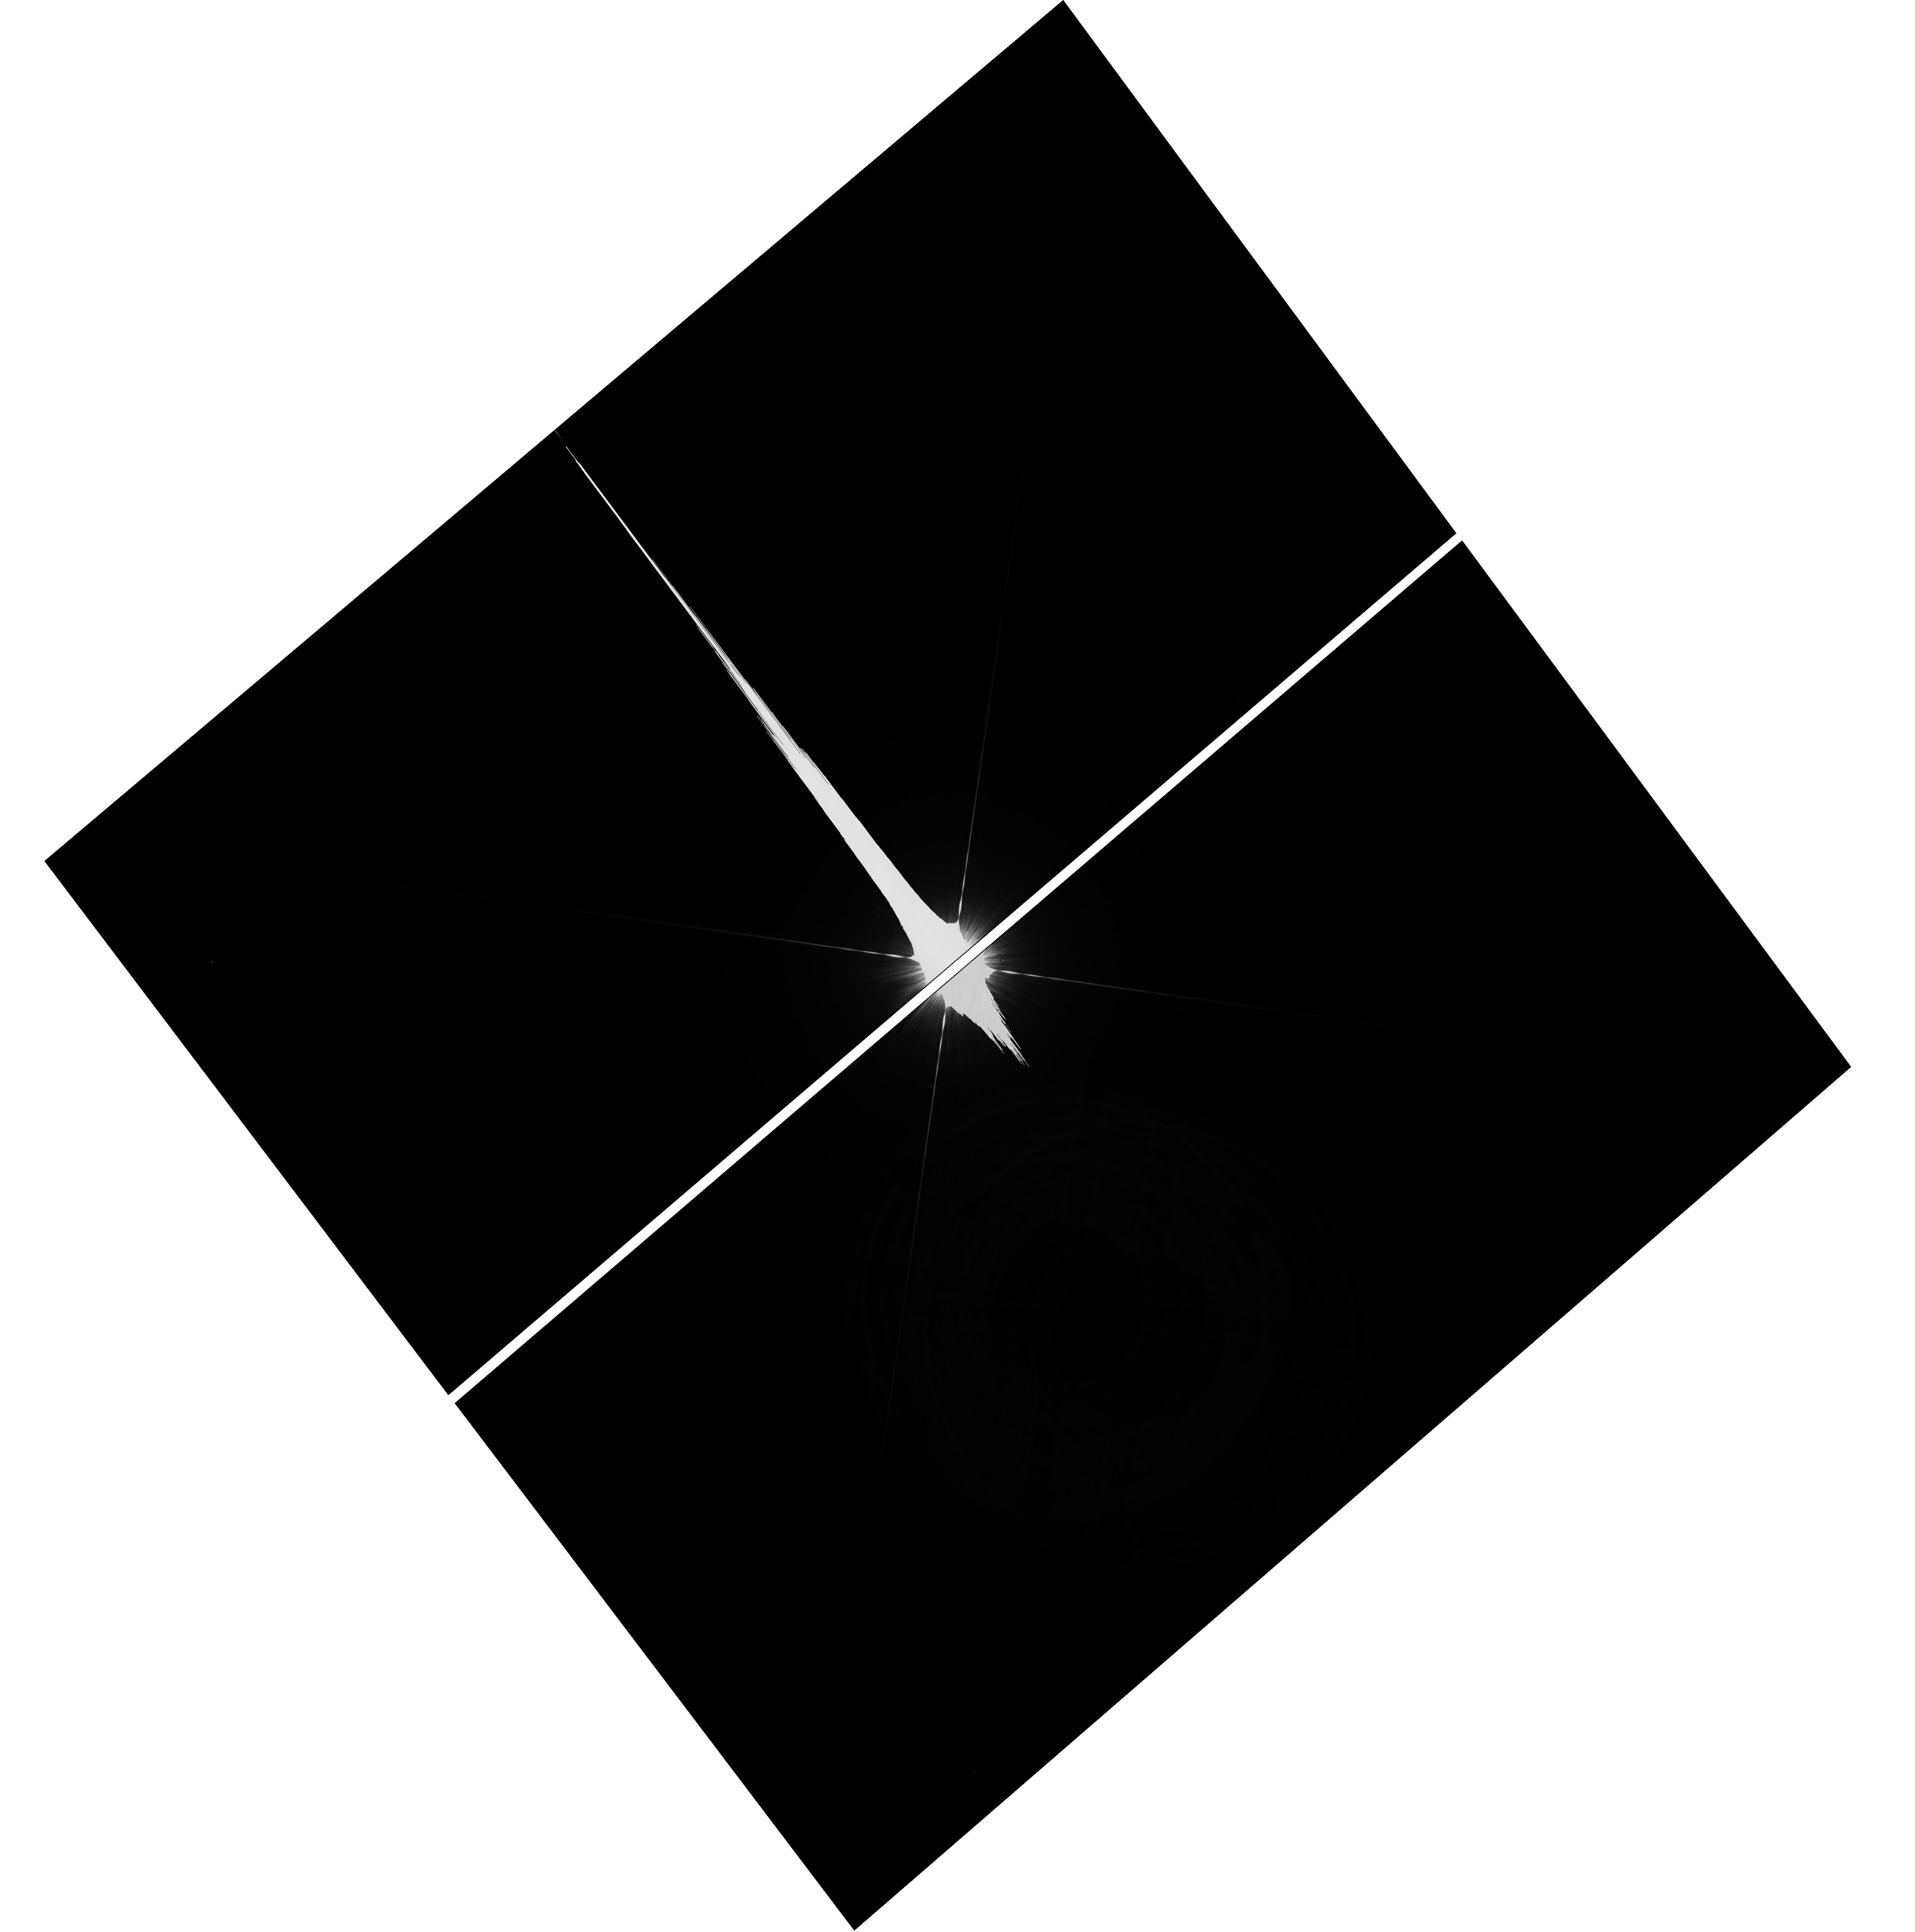
Target: NAME-FOMALHAUT-COPY
Instrument: WFC3/UVIS
Filter: F336W
Exposure: 35 min
Observation ID: hst_12576_55_wfc3_uvis_f336w_ibsq55

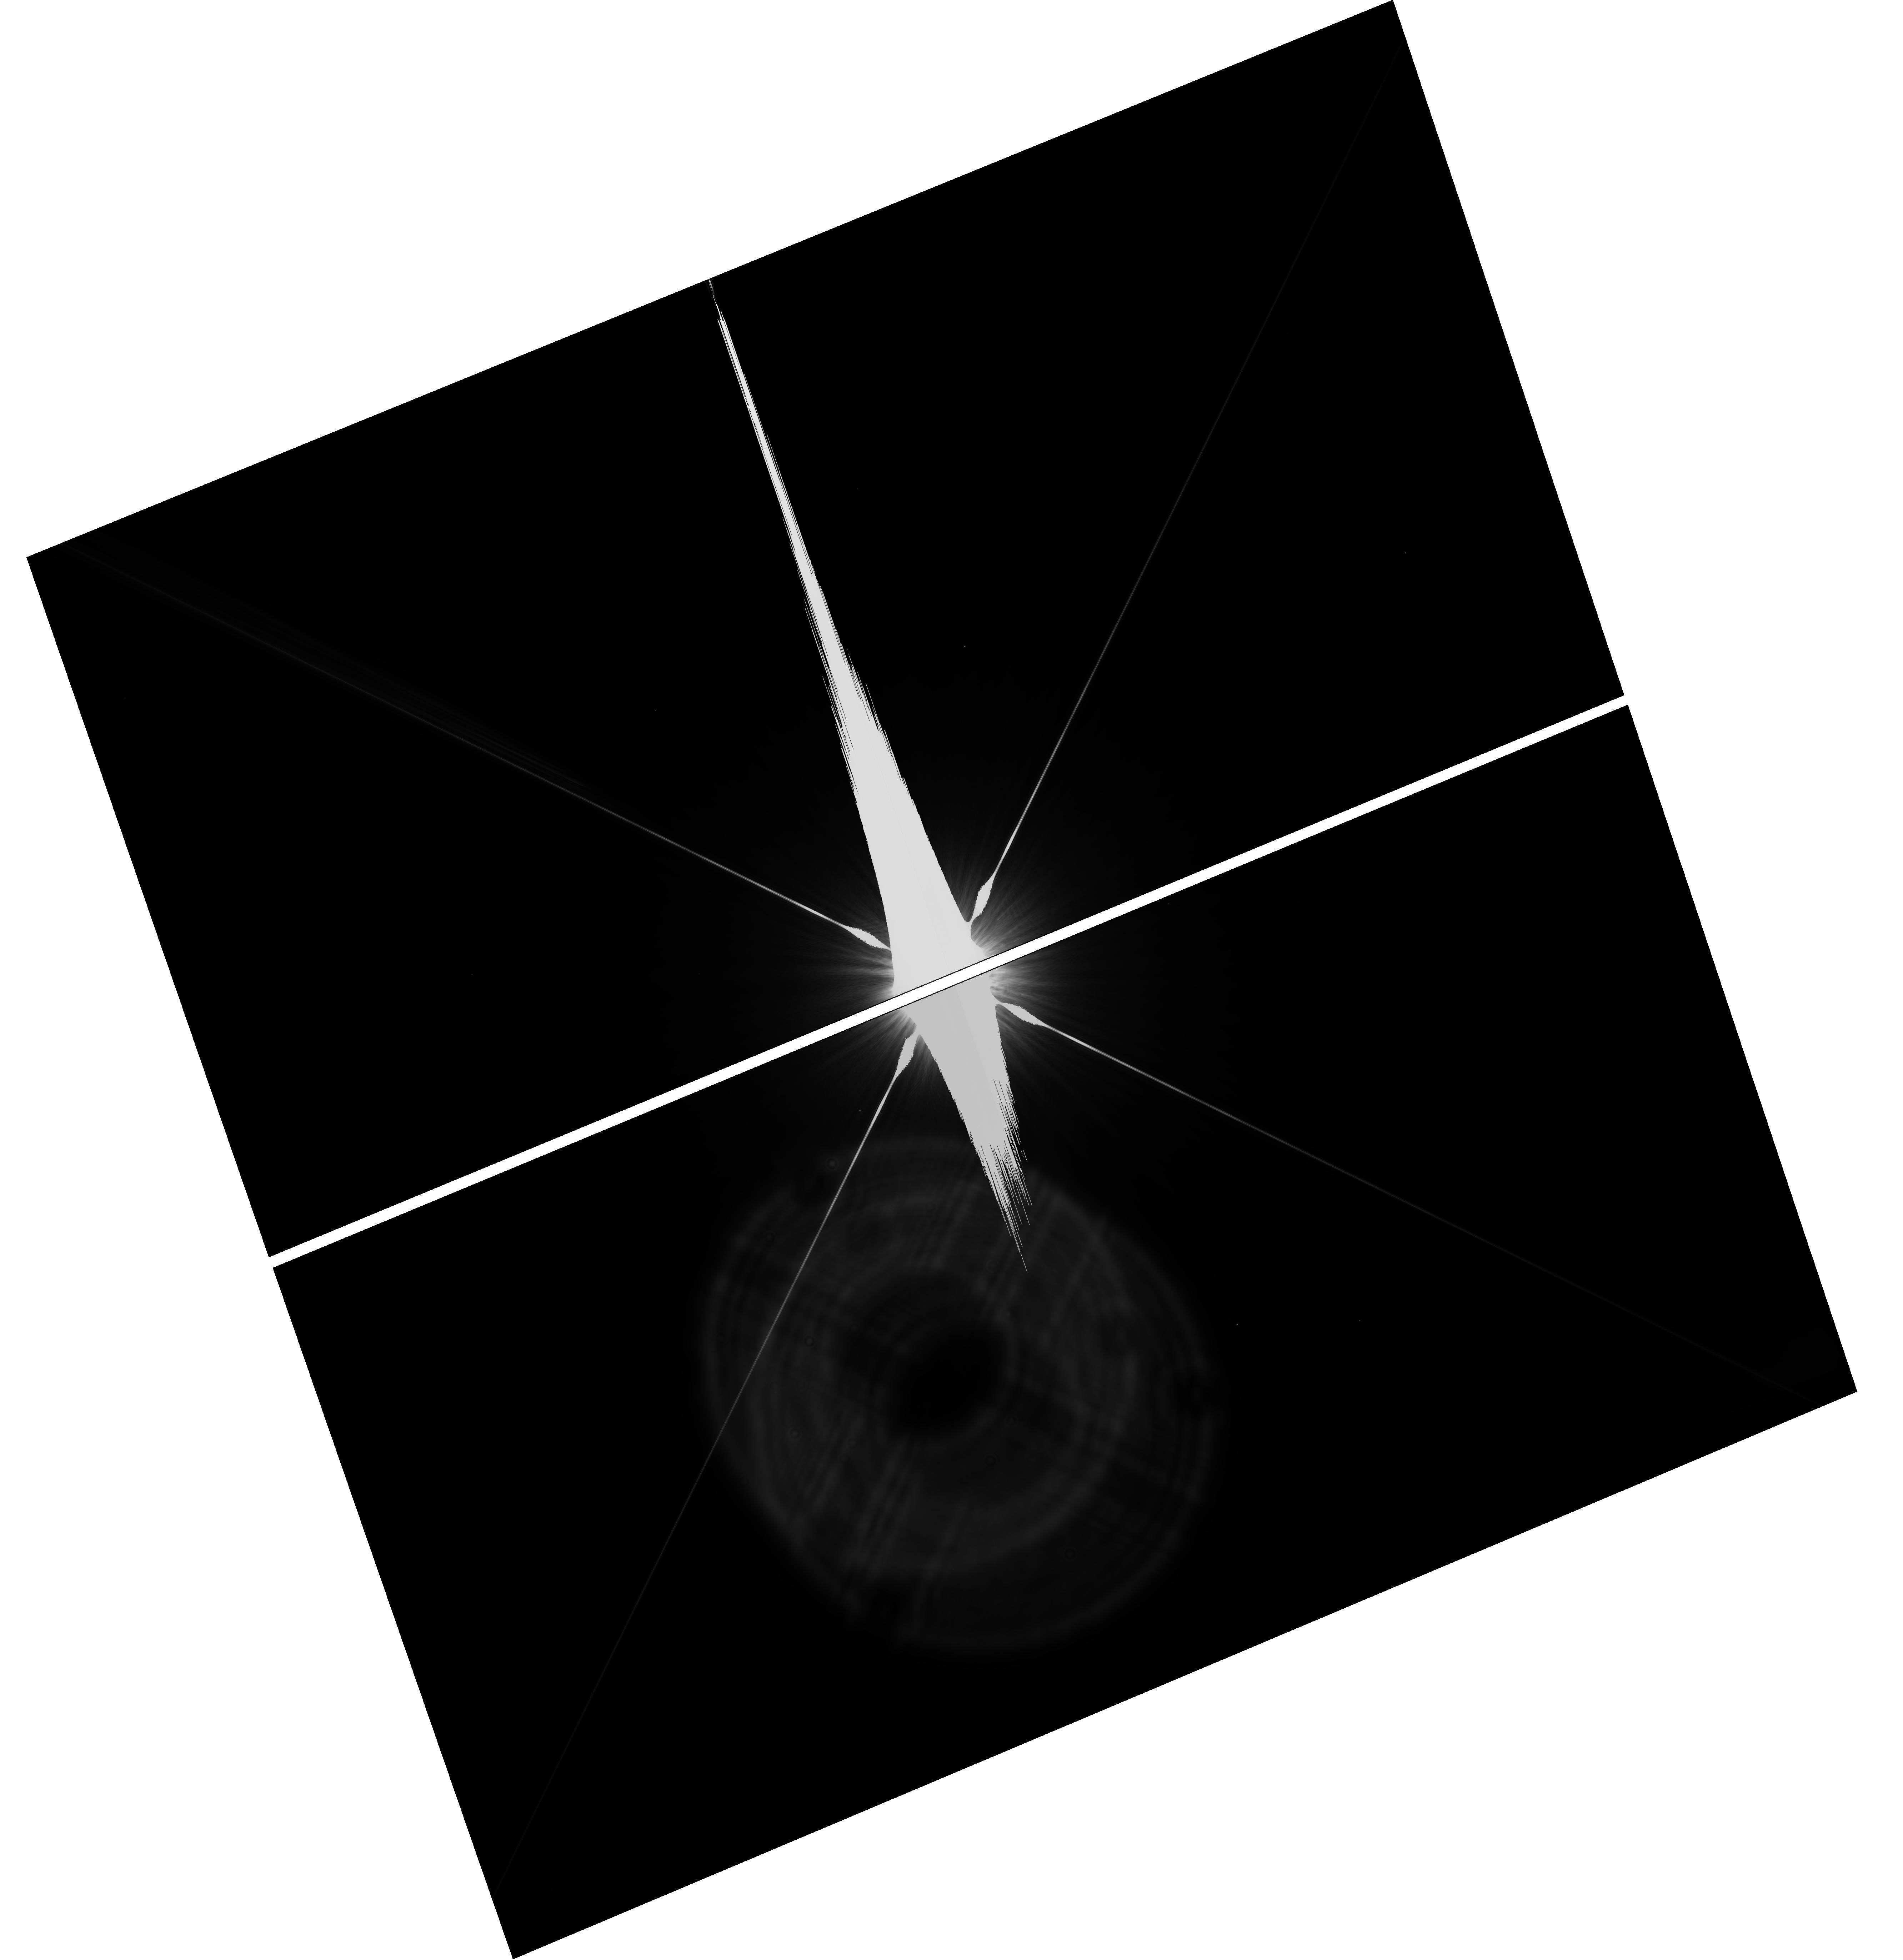
Target: NAME-FOMALHAUT-COPY
Instrument: WFC3/UVIS
Filter: F814W
Exposure: 35 min
Observation ID: hst_12576_57_wfc3_uvis_f814w_ibsq57

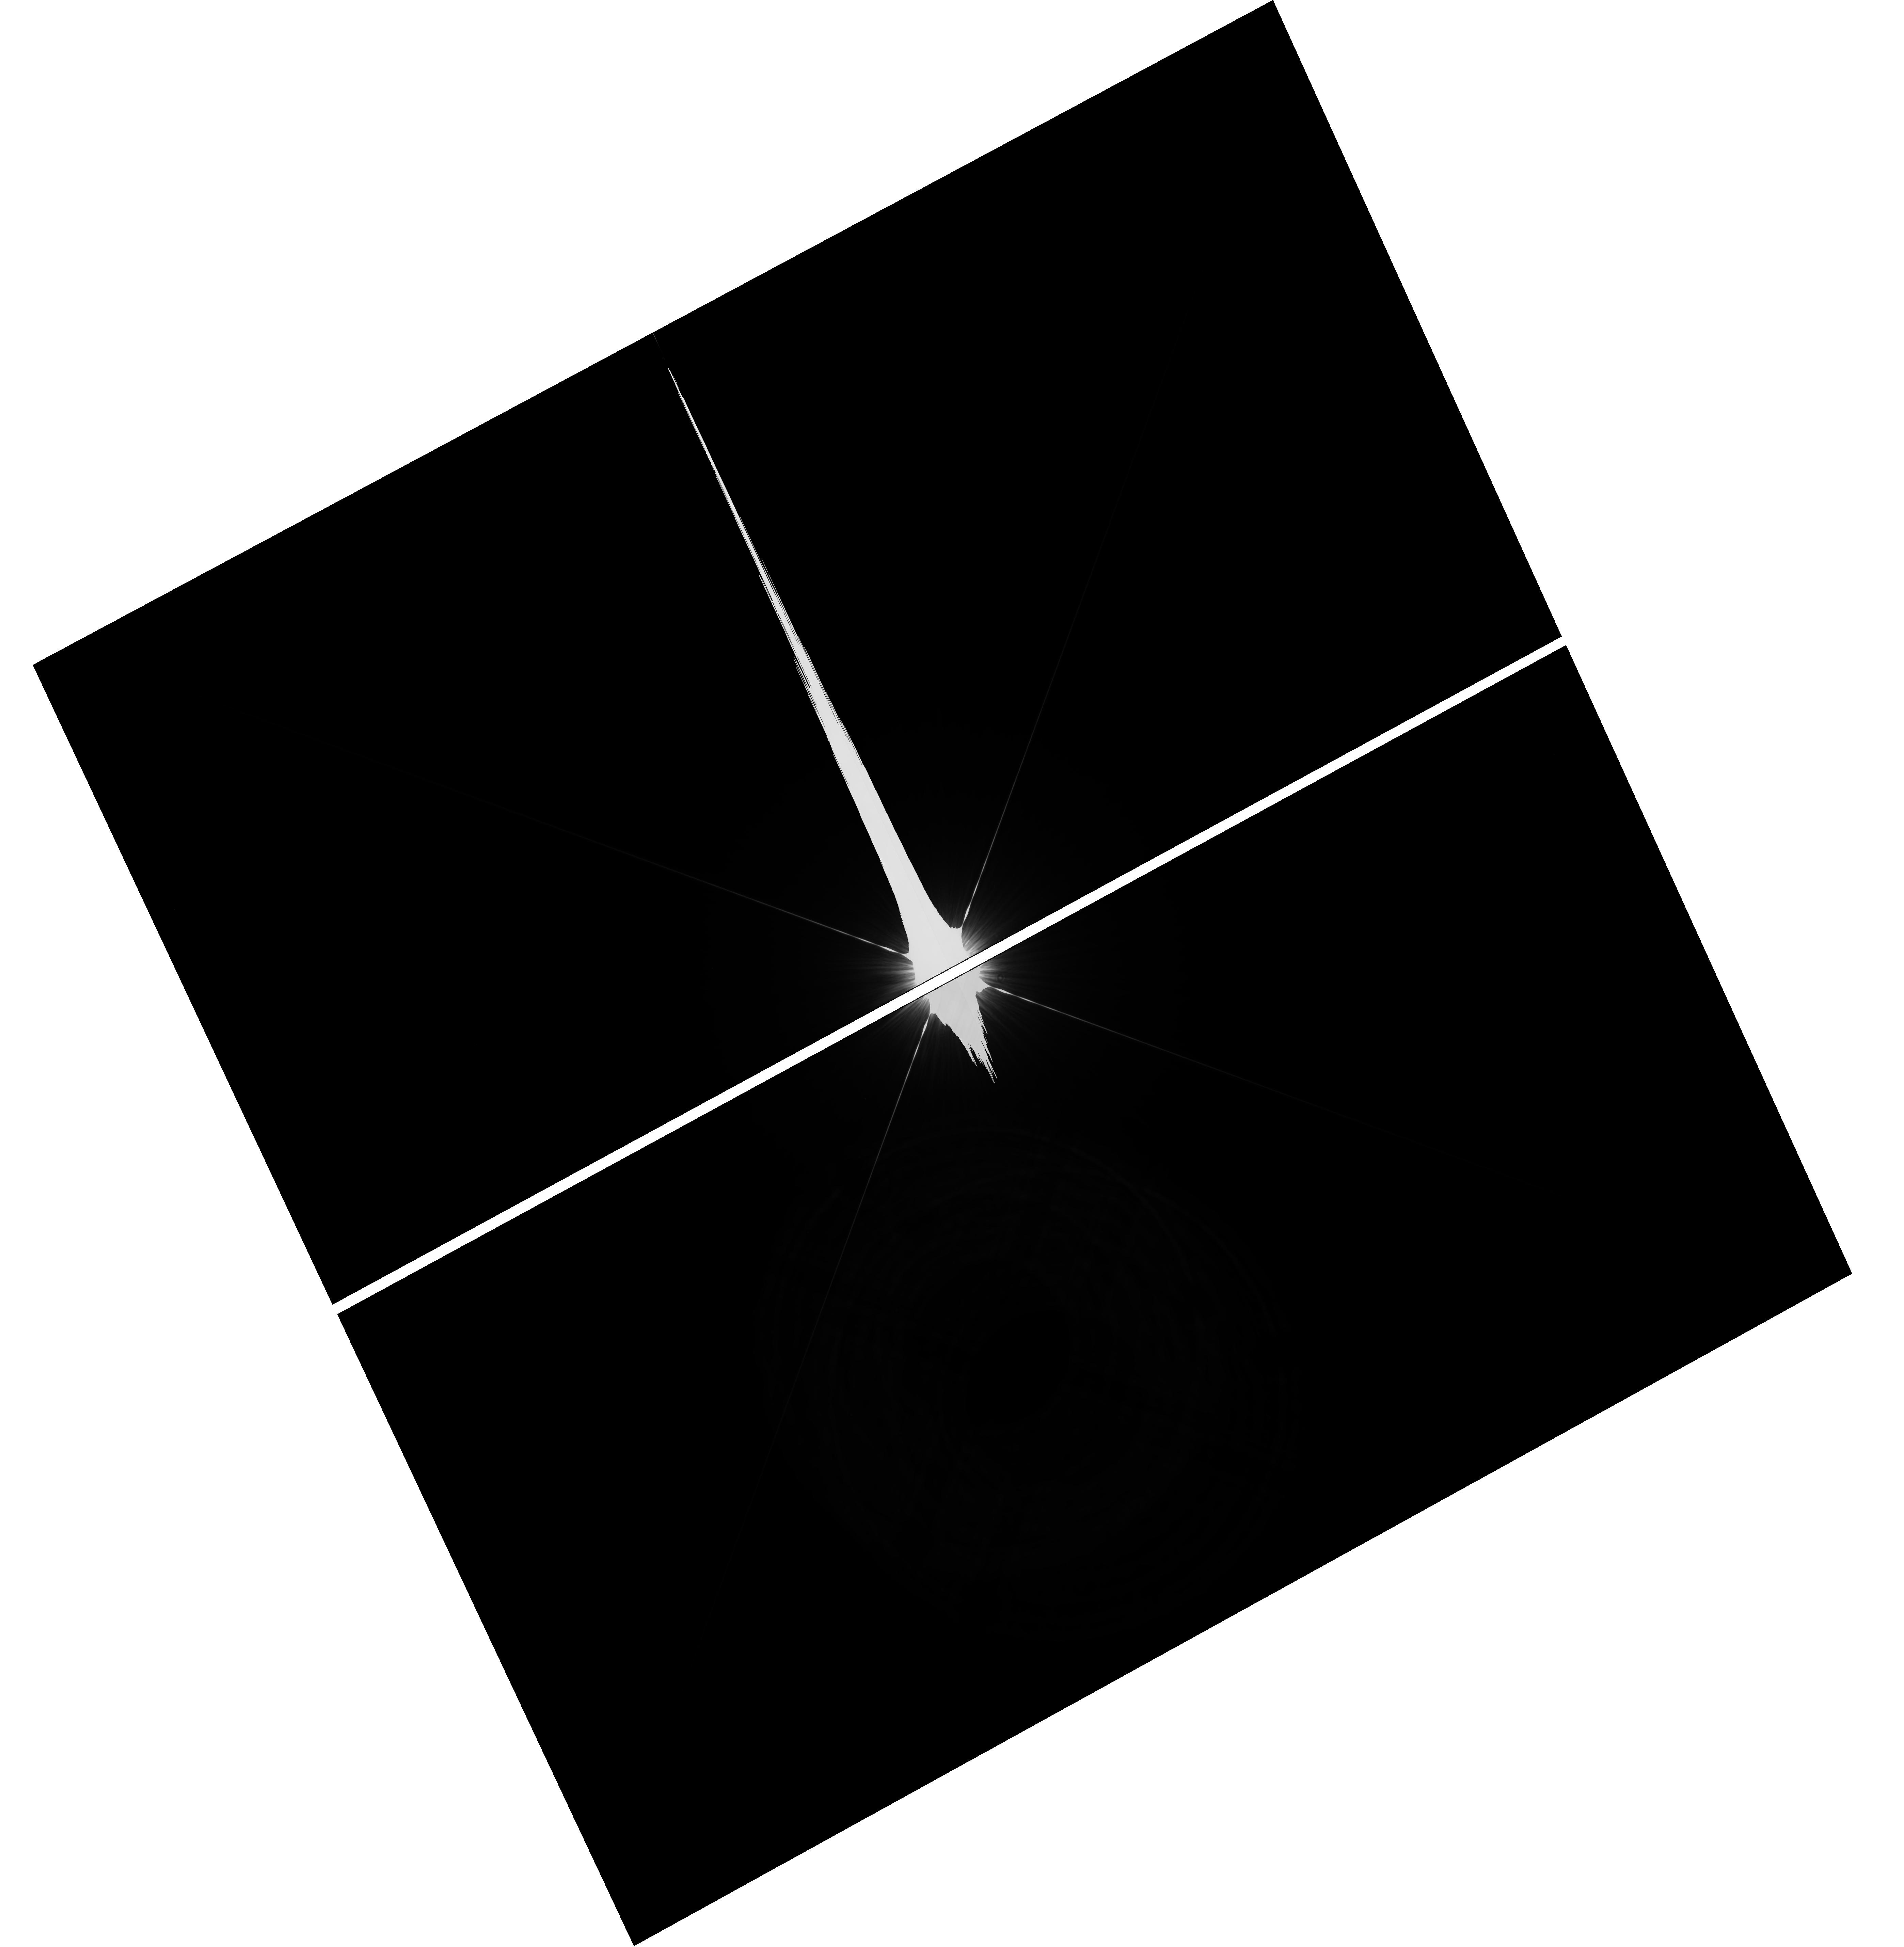
Target: NAME-FOMALHAUT-COPY
Instrument: WFC3/UVIS
Filter: F336W
Exposure: 35 min
Observation ID: hst_12576_53_wfc3_uvis_f336w_ibsq53

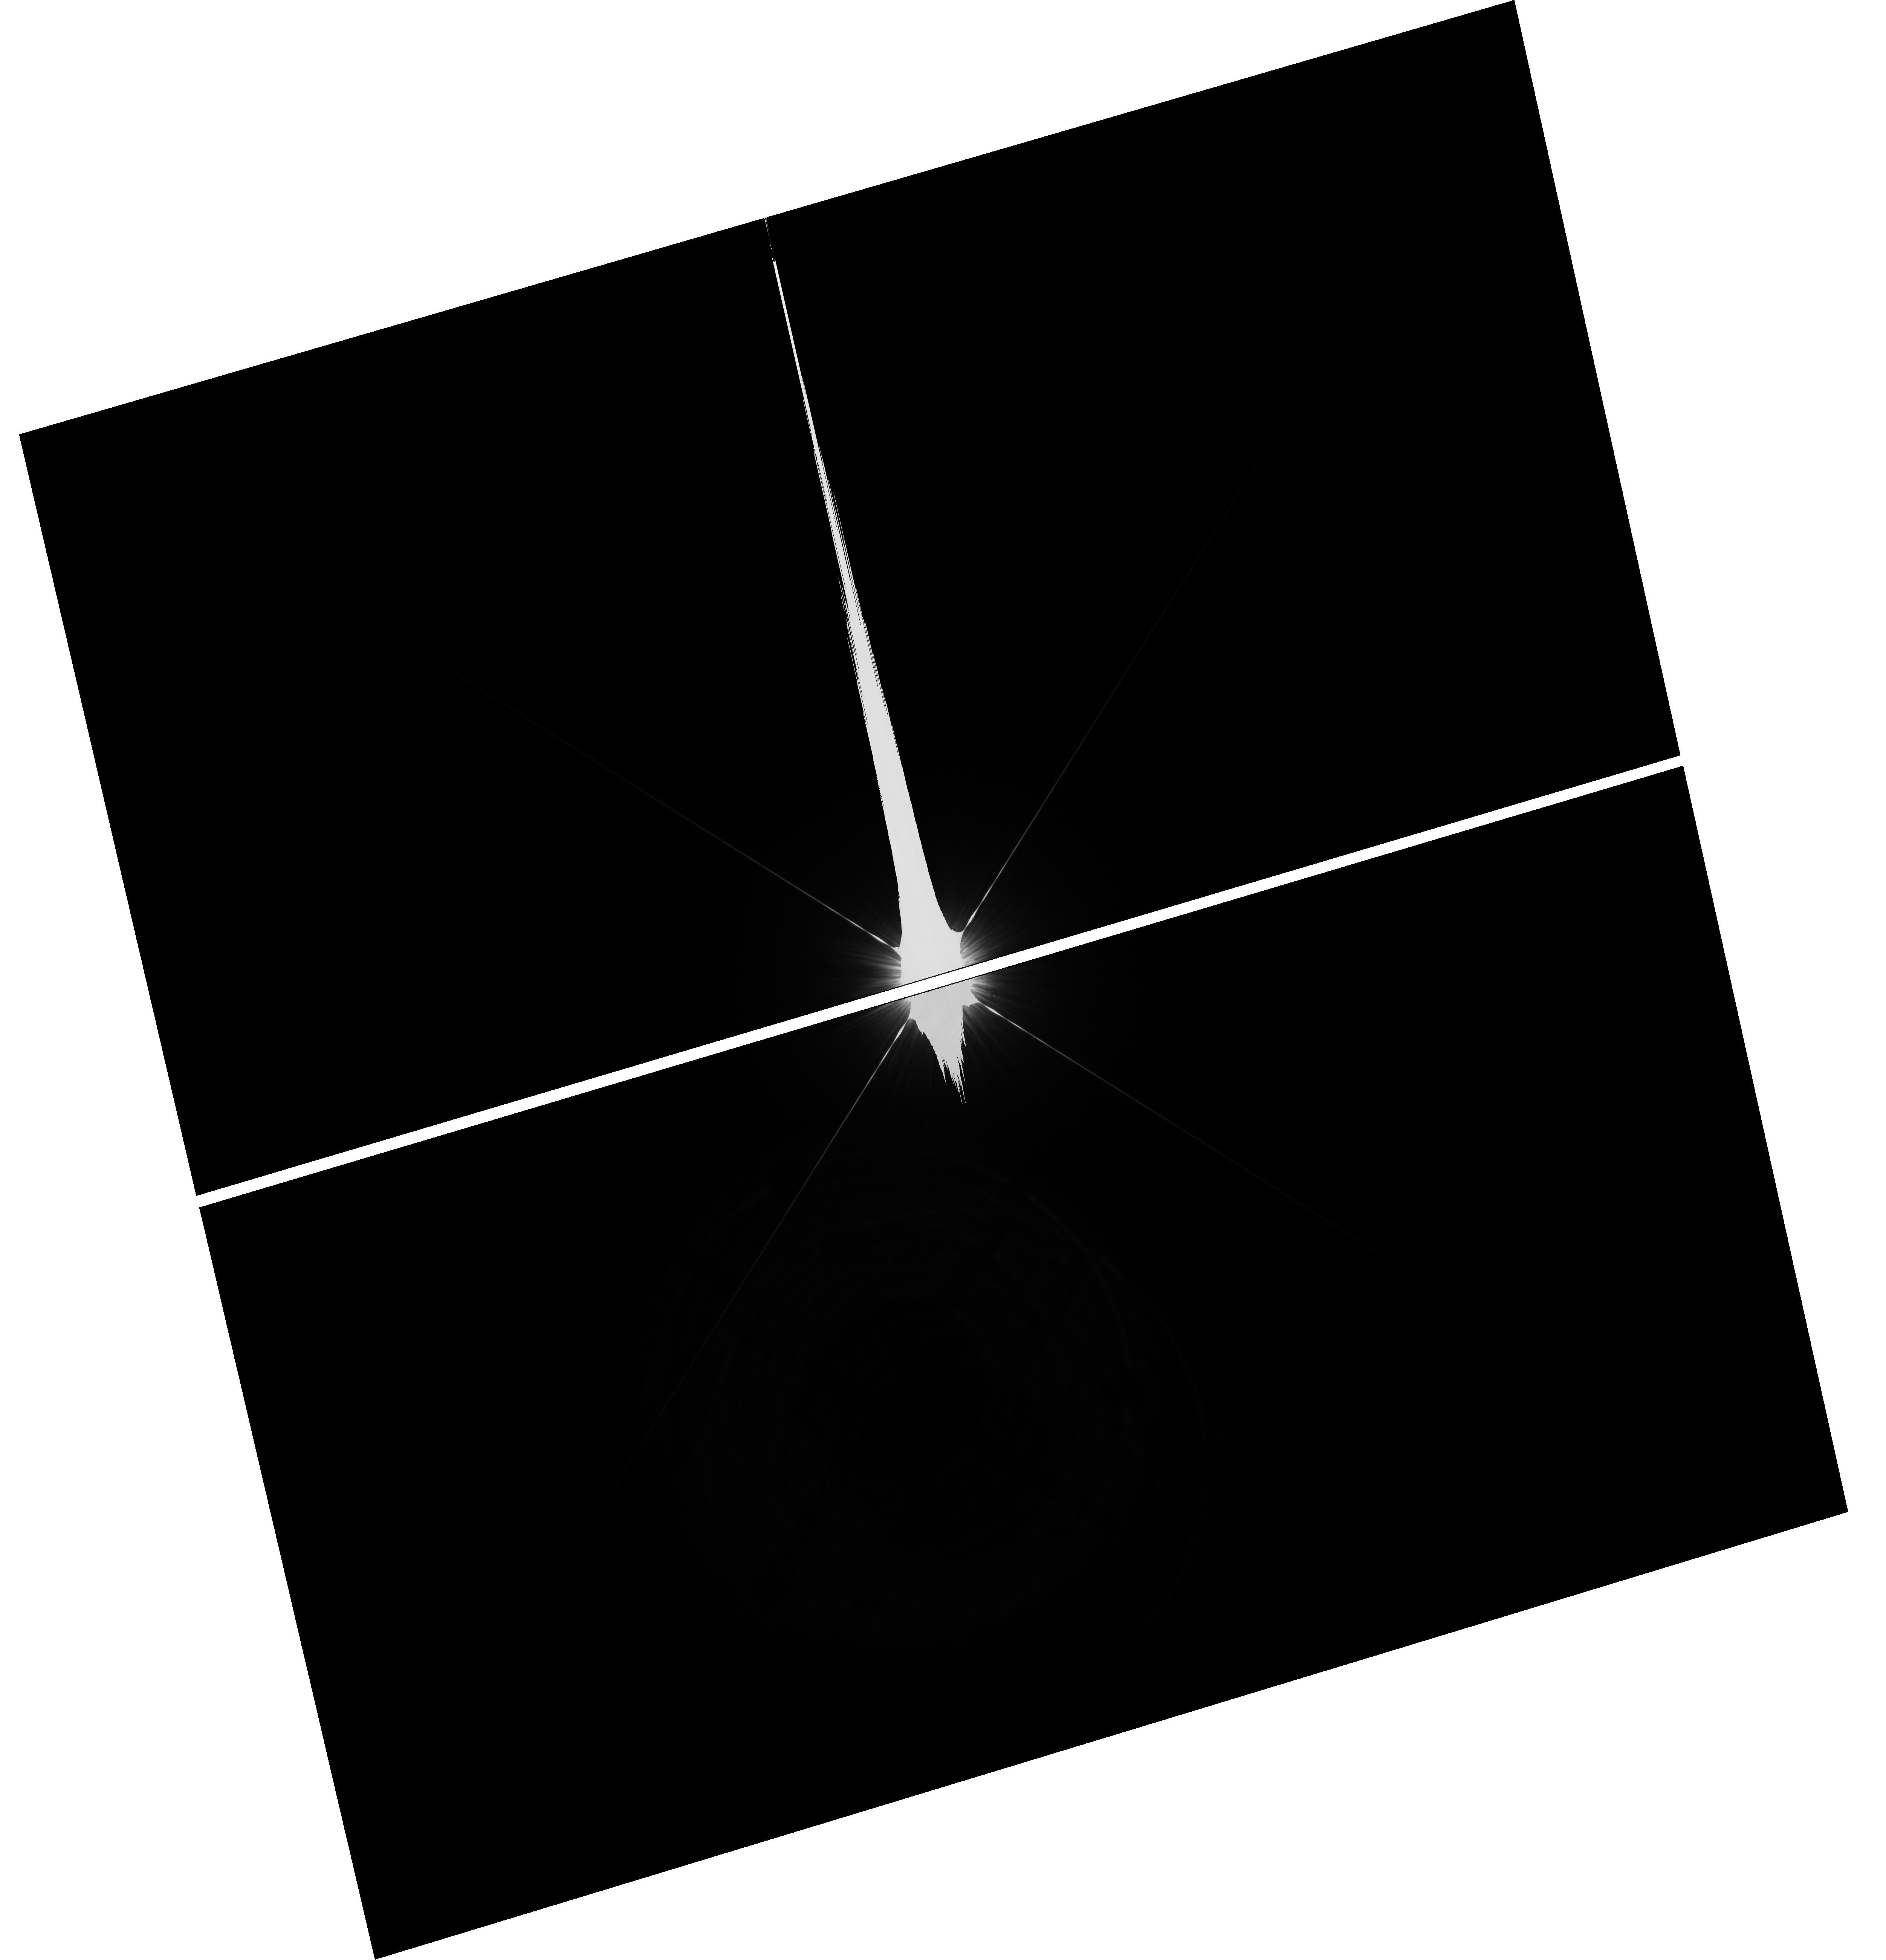
Target: NAME-FOMALHAUT-COPY
Instrument: WFC3/UVIS
Filter: F336W
Exposure: 35 min
Observation ID: hst_12576_51_wfc3_uvis_f336w_ibsq51

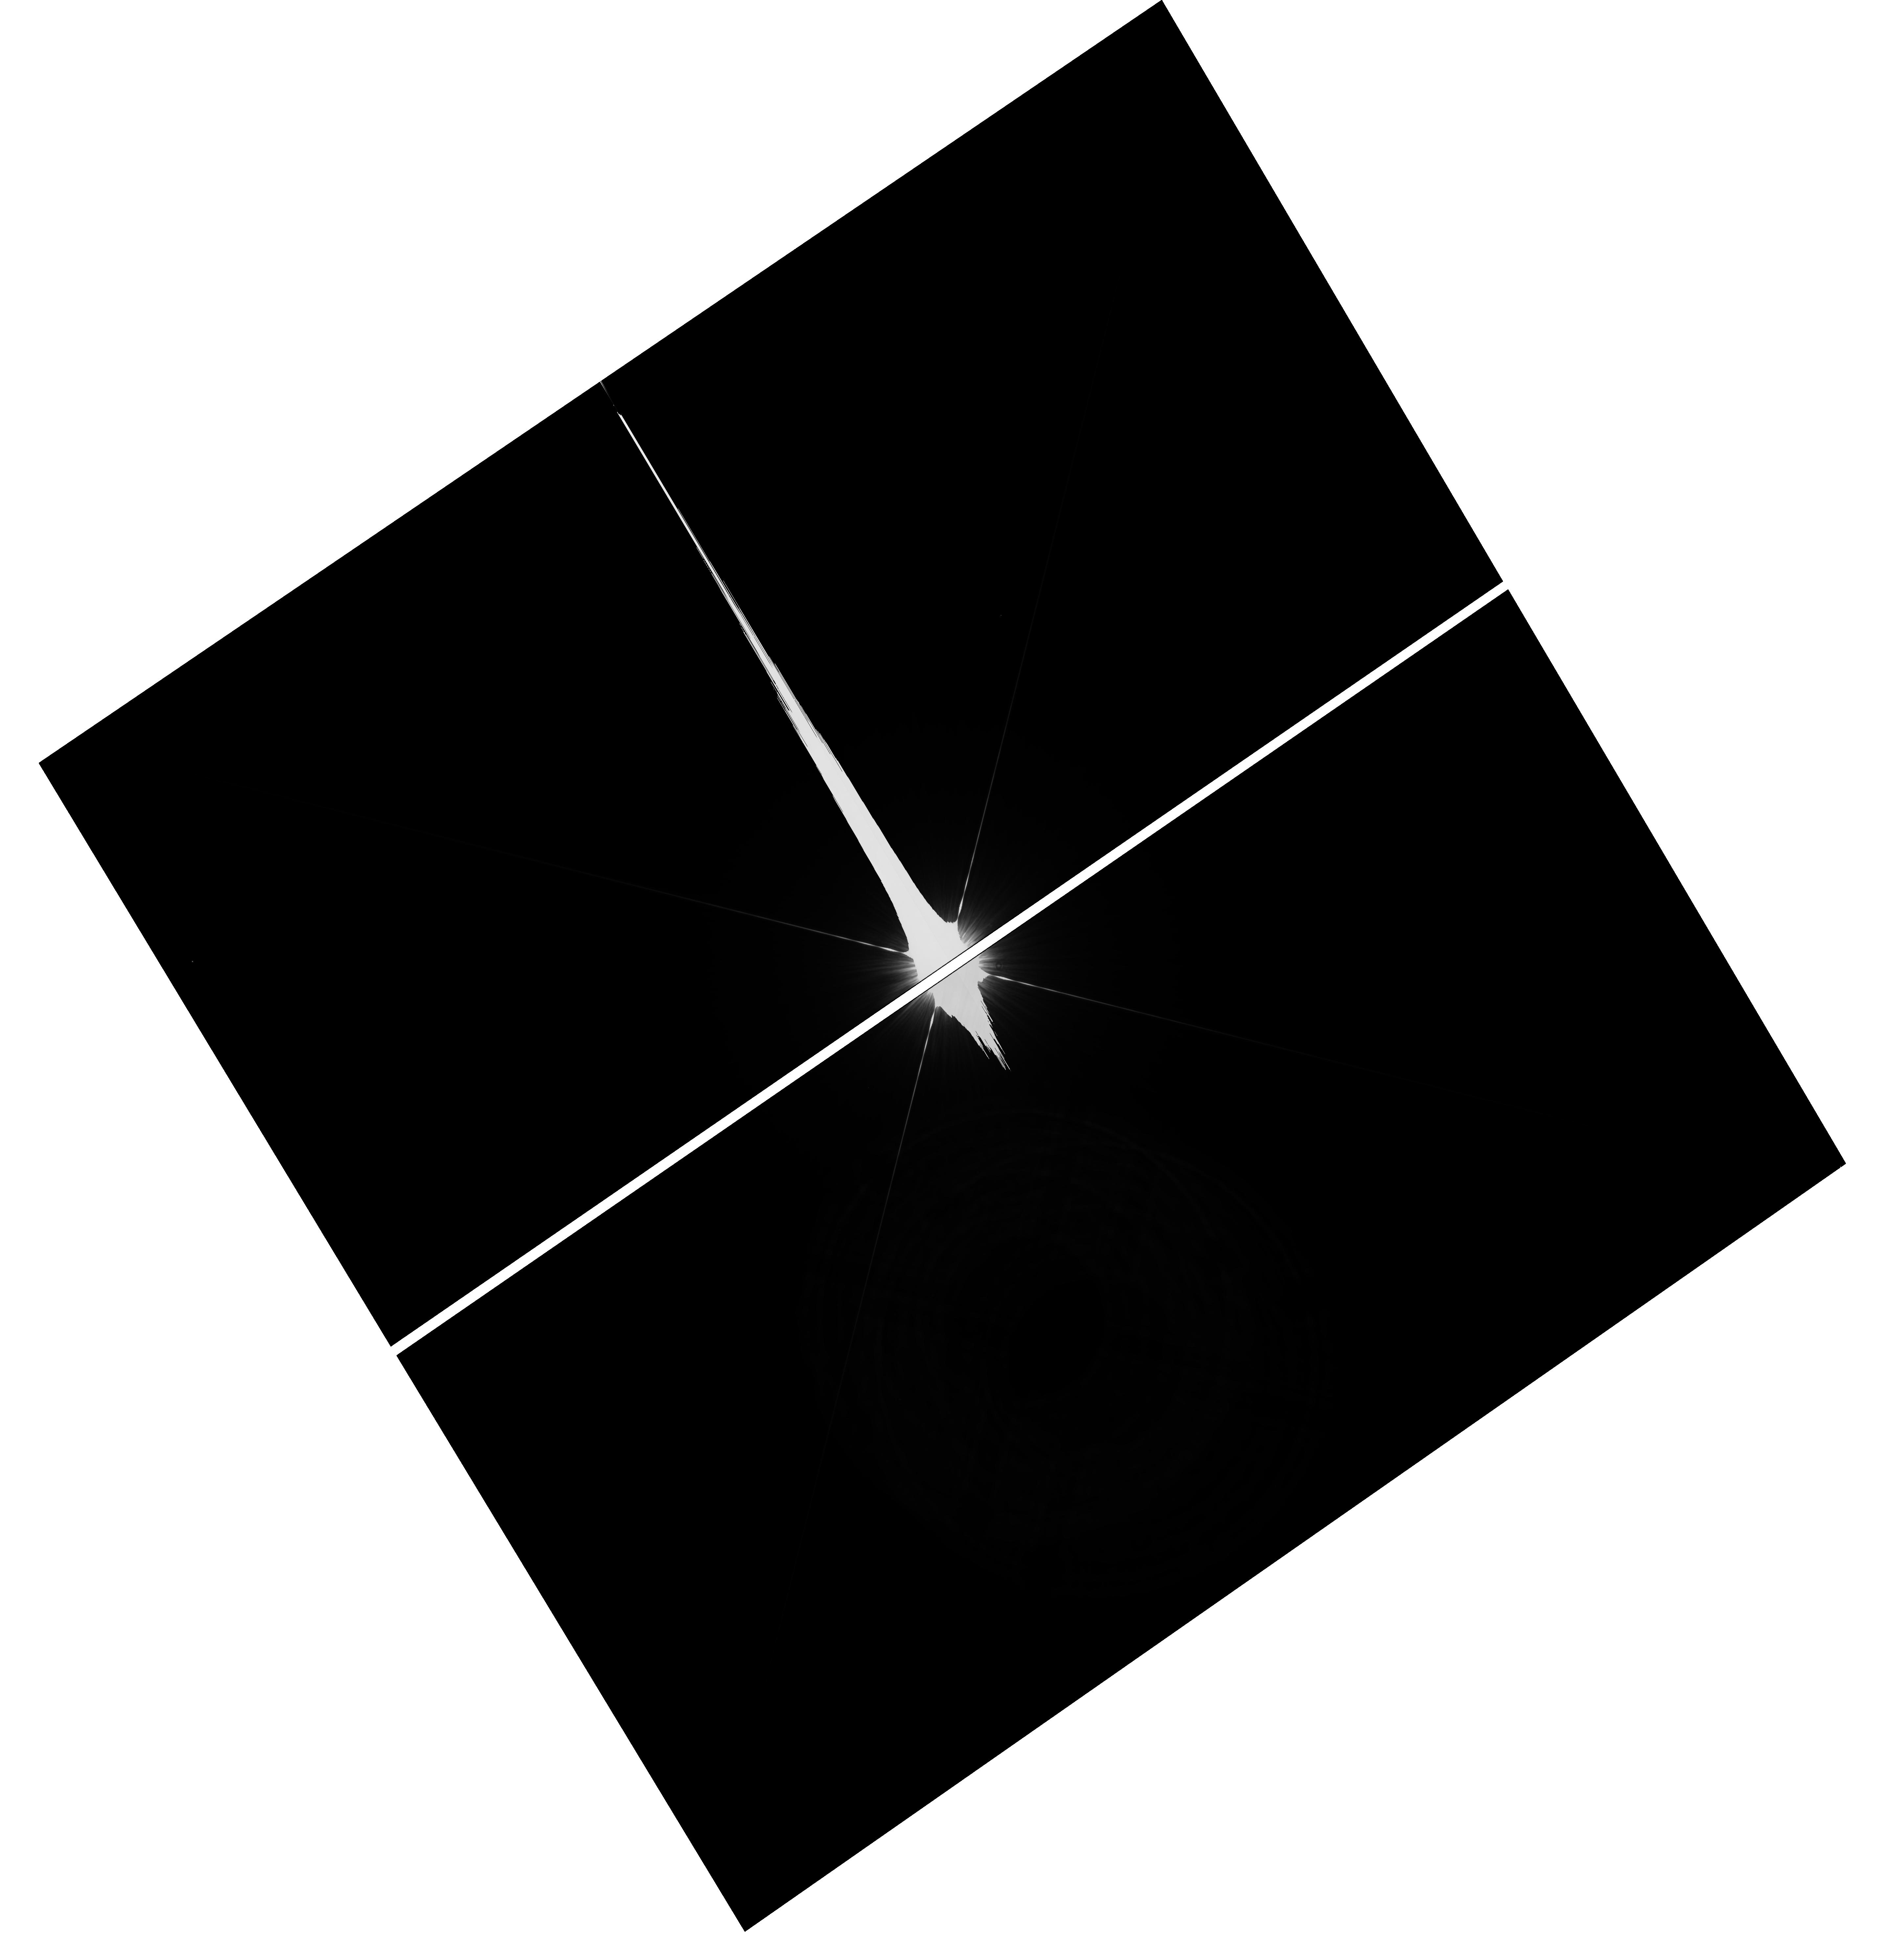
Target: NAME-FOMALHAUT-COPY
Instrument: WFC3/UVIS
Filter: F336W
Exposure: 35 min
Observation ID: hst_12576_54_wfc3_uvis_f336w_ibsq54

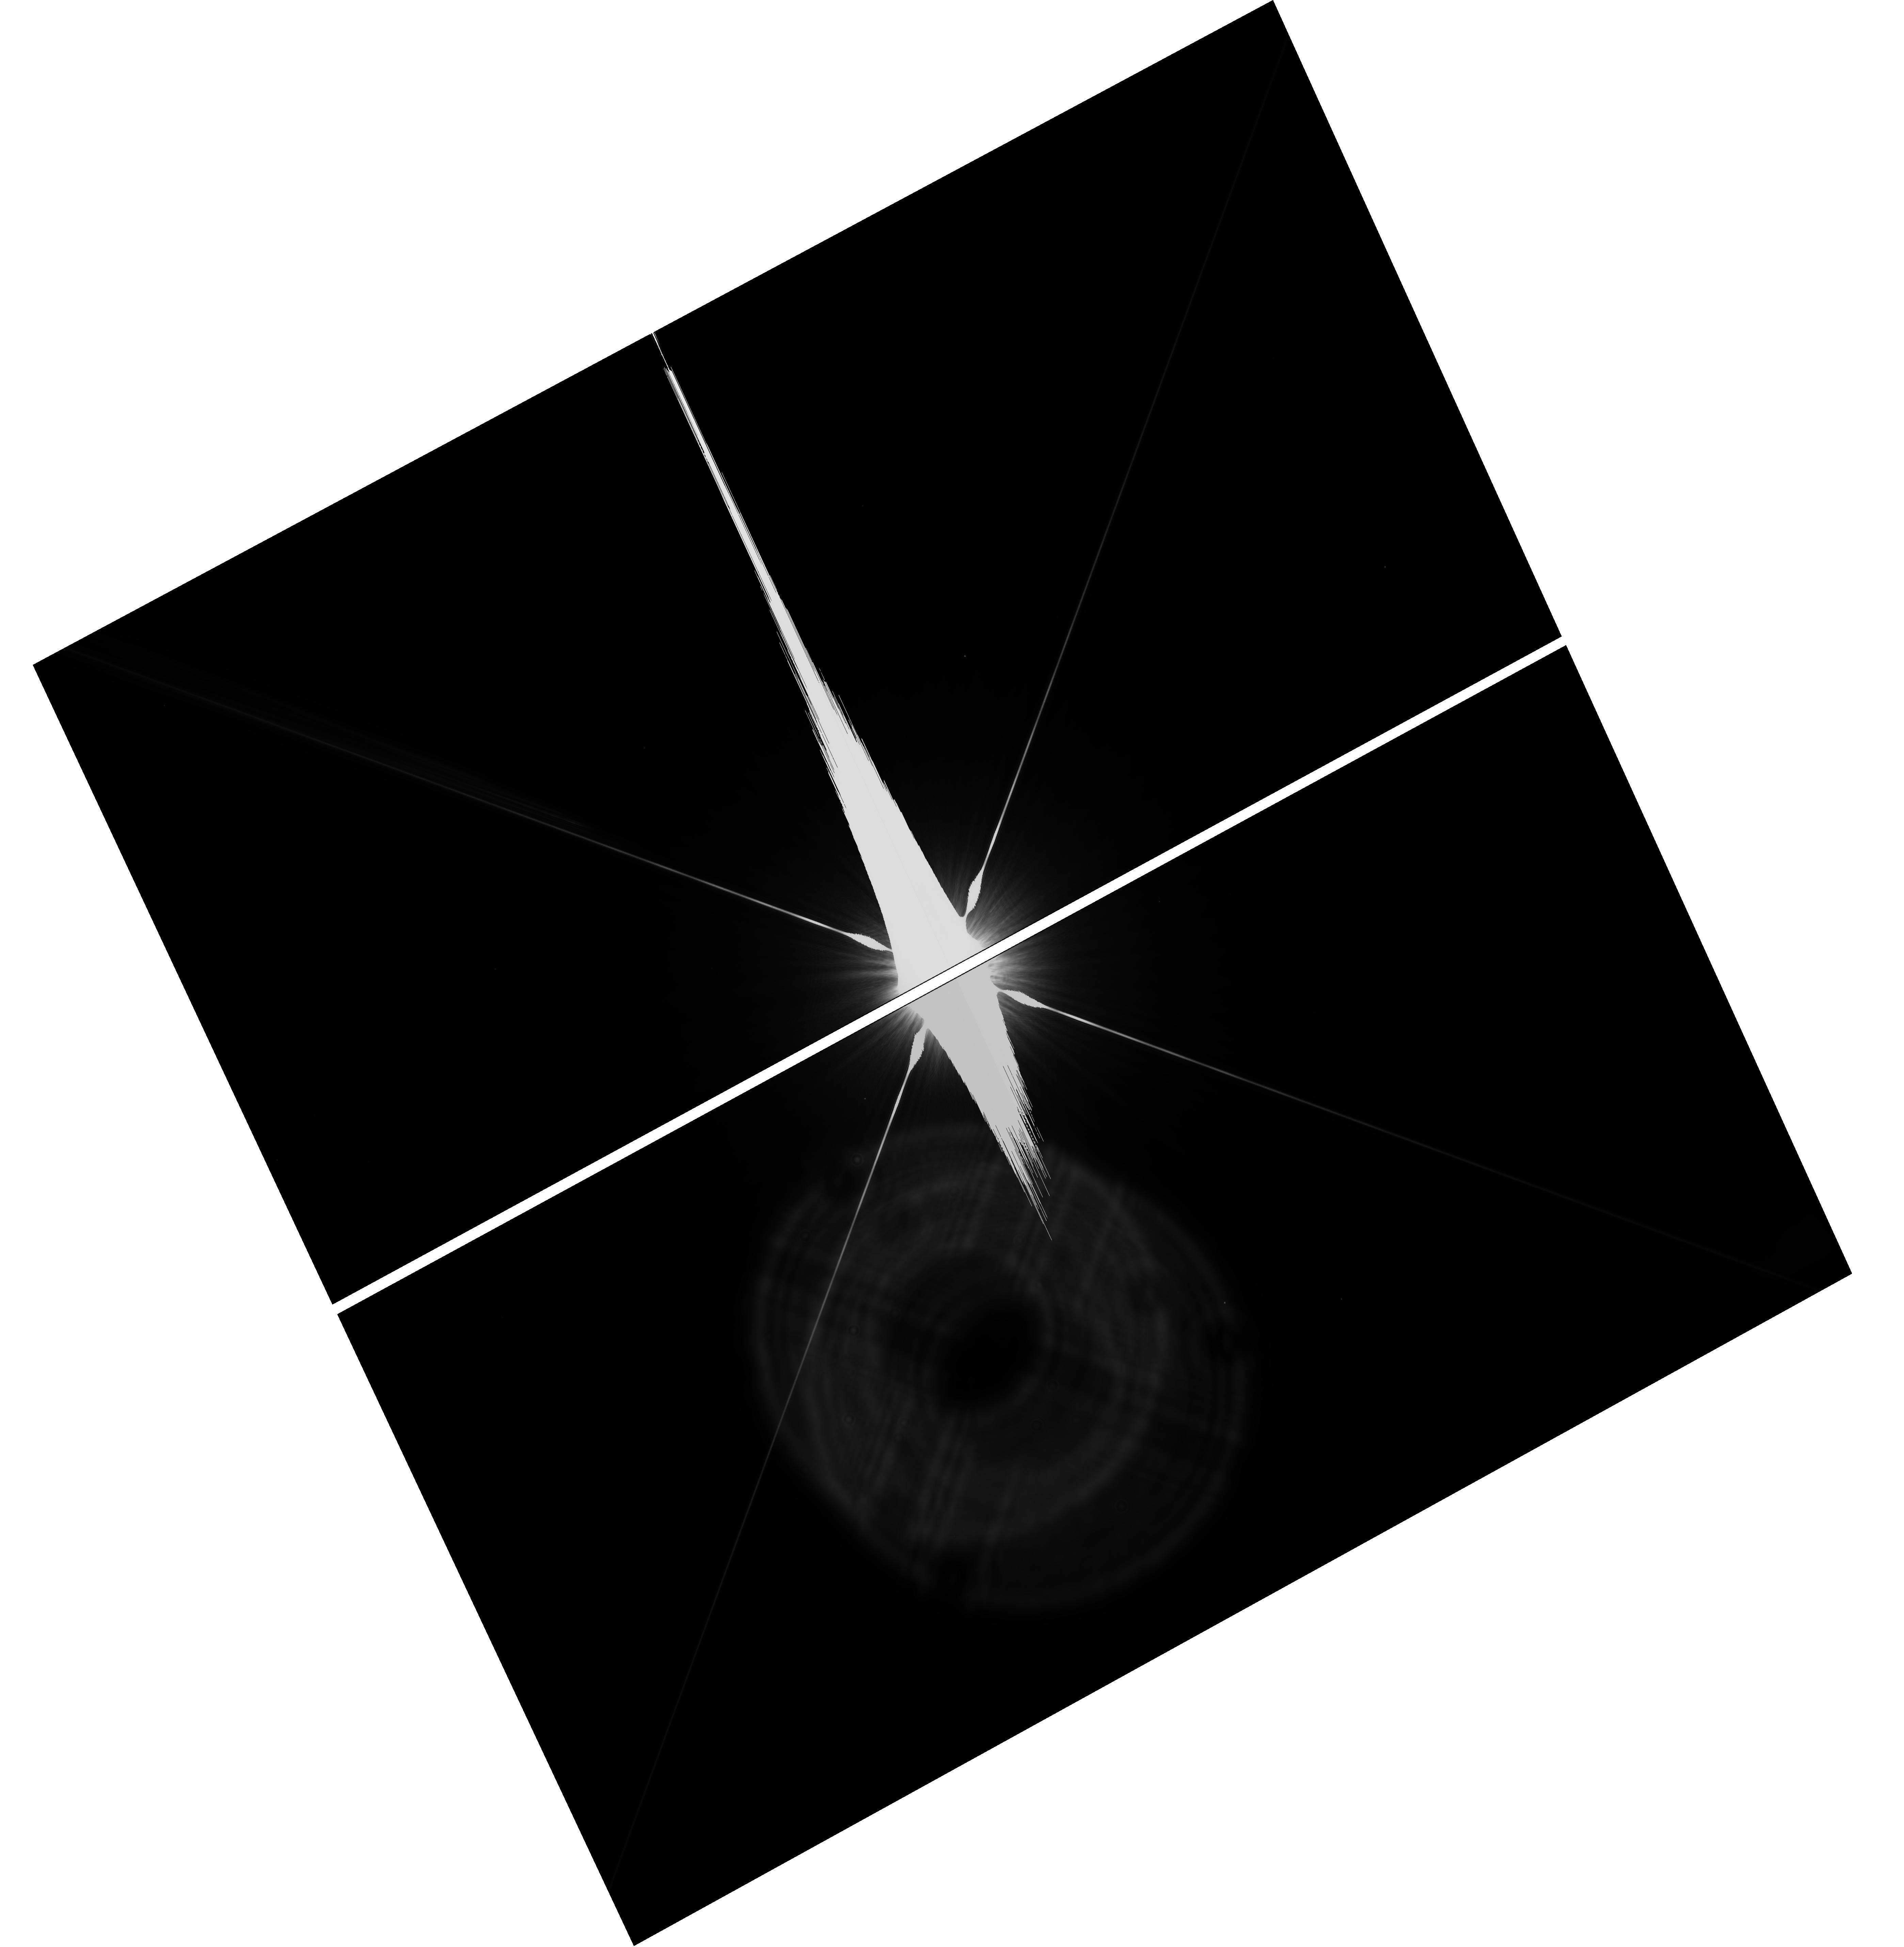
Target: NAME-FOMALHAUT-COPY
Instrument: WFC3/UVIS
Filter: F814W
Exposure: 35 min
Observation ID: hst_12576_58_wfc3_uvis_f814w_ibsq58

Orbit determination for Fomalhaut b and the origin of the debris belt halo (PI: Kalas, Paul George)

HST has a unique capability to detect tenuous debris disks and exosolar planets at optical wavelengths. Using the ACS/HRC in 2004-2006, we imaged the debris belt surrounding Fomalhaut, finding evidence for a planetary system in the structure of the belt, and then directly imaging a planet candidate, Fomalhaut b (Fom b). New STIS data recover Fom b in 2010 with the expected flux and near its expected position. We also discover a tenuous belt halo extending 30 AU beyond the previously measured outer belt edge. These grains may be driven outward by radiation pressure or dynamically perturbed by Fom b. We propose a long-term GO program dedicated to the study of the orbit of Fom b and its interaction with this newly discovered halo. The goals are to constrain the orbital elements of Fom b and establish with confidence that it is bound. The proposed astrometry is designed to measure the eccentricity with sufficient precision to discriminate between a circular orbit and one that is nested within the belt with e ~ 0.12. STIS is the only instrument demonstrated able to make these astrometric observations. To pinpoint the origin of grains that comprise the belt halo, we propose to obtain the halo scattered light color by direct imaging in F336W and F814W using WFC3/UVIS. If the main belt and halo share the same color (as opposed to blue Rayleigh-scattering grains) then planetary dynamical perturbations will be suspected. The UVIS F336W observations leave open the possibility of detecting Fomalhaut b at short wavelengths, testing the hypothesis that Fom b is optically bright due to scattering from an extended circumplanetary ring system such as that found around Saturn.